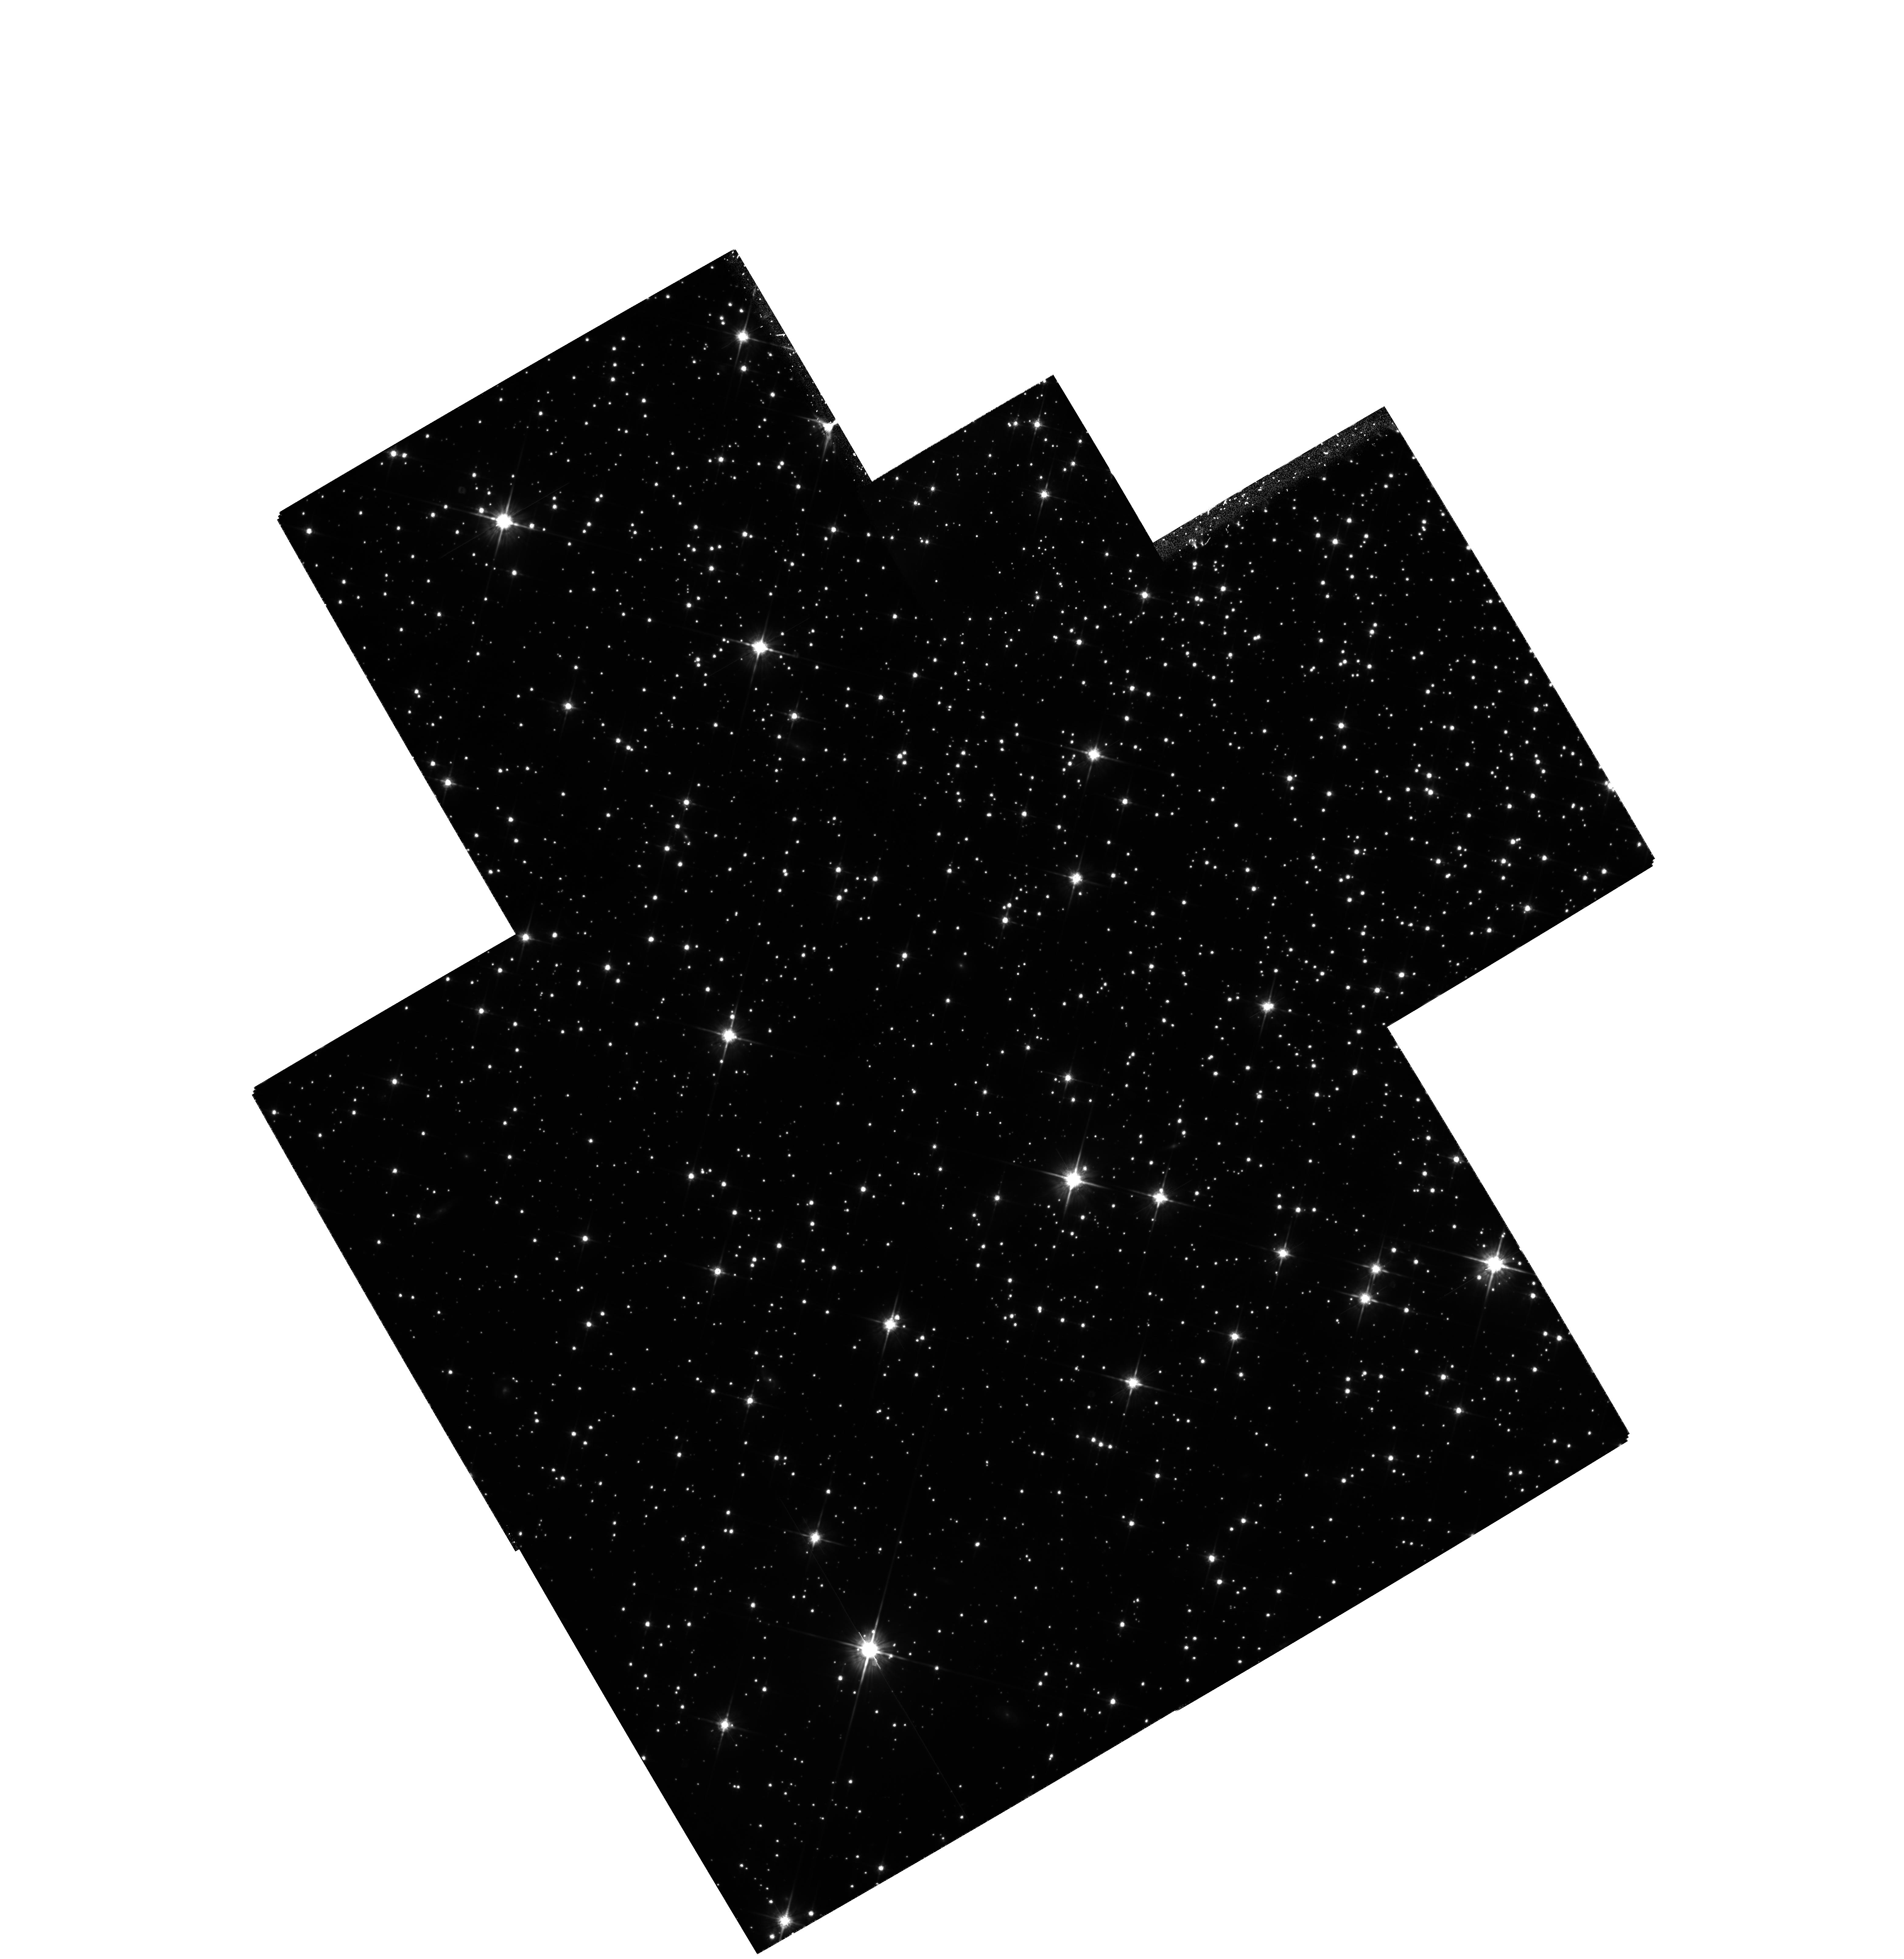
Target: MULTIPLE
Instrument: WFPC2/PC
Filter: F814W
Exposure: 4.1 h
Observation ID: hst_6797_01_wfpc2_pc_f814w_u3zl01

The Very-Low-Mass Star Content of the Globular Cluster NGC 6397 (PI: King, Ivan R.)

Very few constraints exist on the population of very-low-mass stars in globular clusters. Observations with HST have come close to reaching the hydrogen-burning limit at the lower end of the main sequence in the globular cluster NGC 6397, the cluster with lowest distance modulus. Determination of the faintest part of the luminosity function is limited, however, by serious field-star contamination. This proposal is to take second-epoch images for determination of proper motions of individual faint stars. Tests of the positional accuracy that we now achieve show that over the time baseline that will be available by Cycle 6, separation of cluster members from field stars will be close to perfect. This will allow us to extend the measurable main-sequence luminosity function two magnitudes beyond its present limit, to I ~eq 25, or V ~eq 28, which corresponds to an absolute-magnitude of M_V ~eq 15.7. This will allow us to come closer than anyone ever has to the hydrogen-burning limit at the bottom of the main sequence.